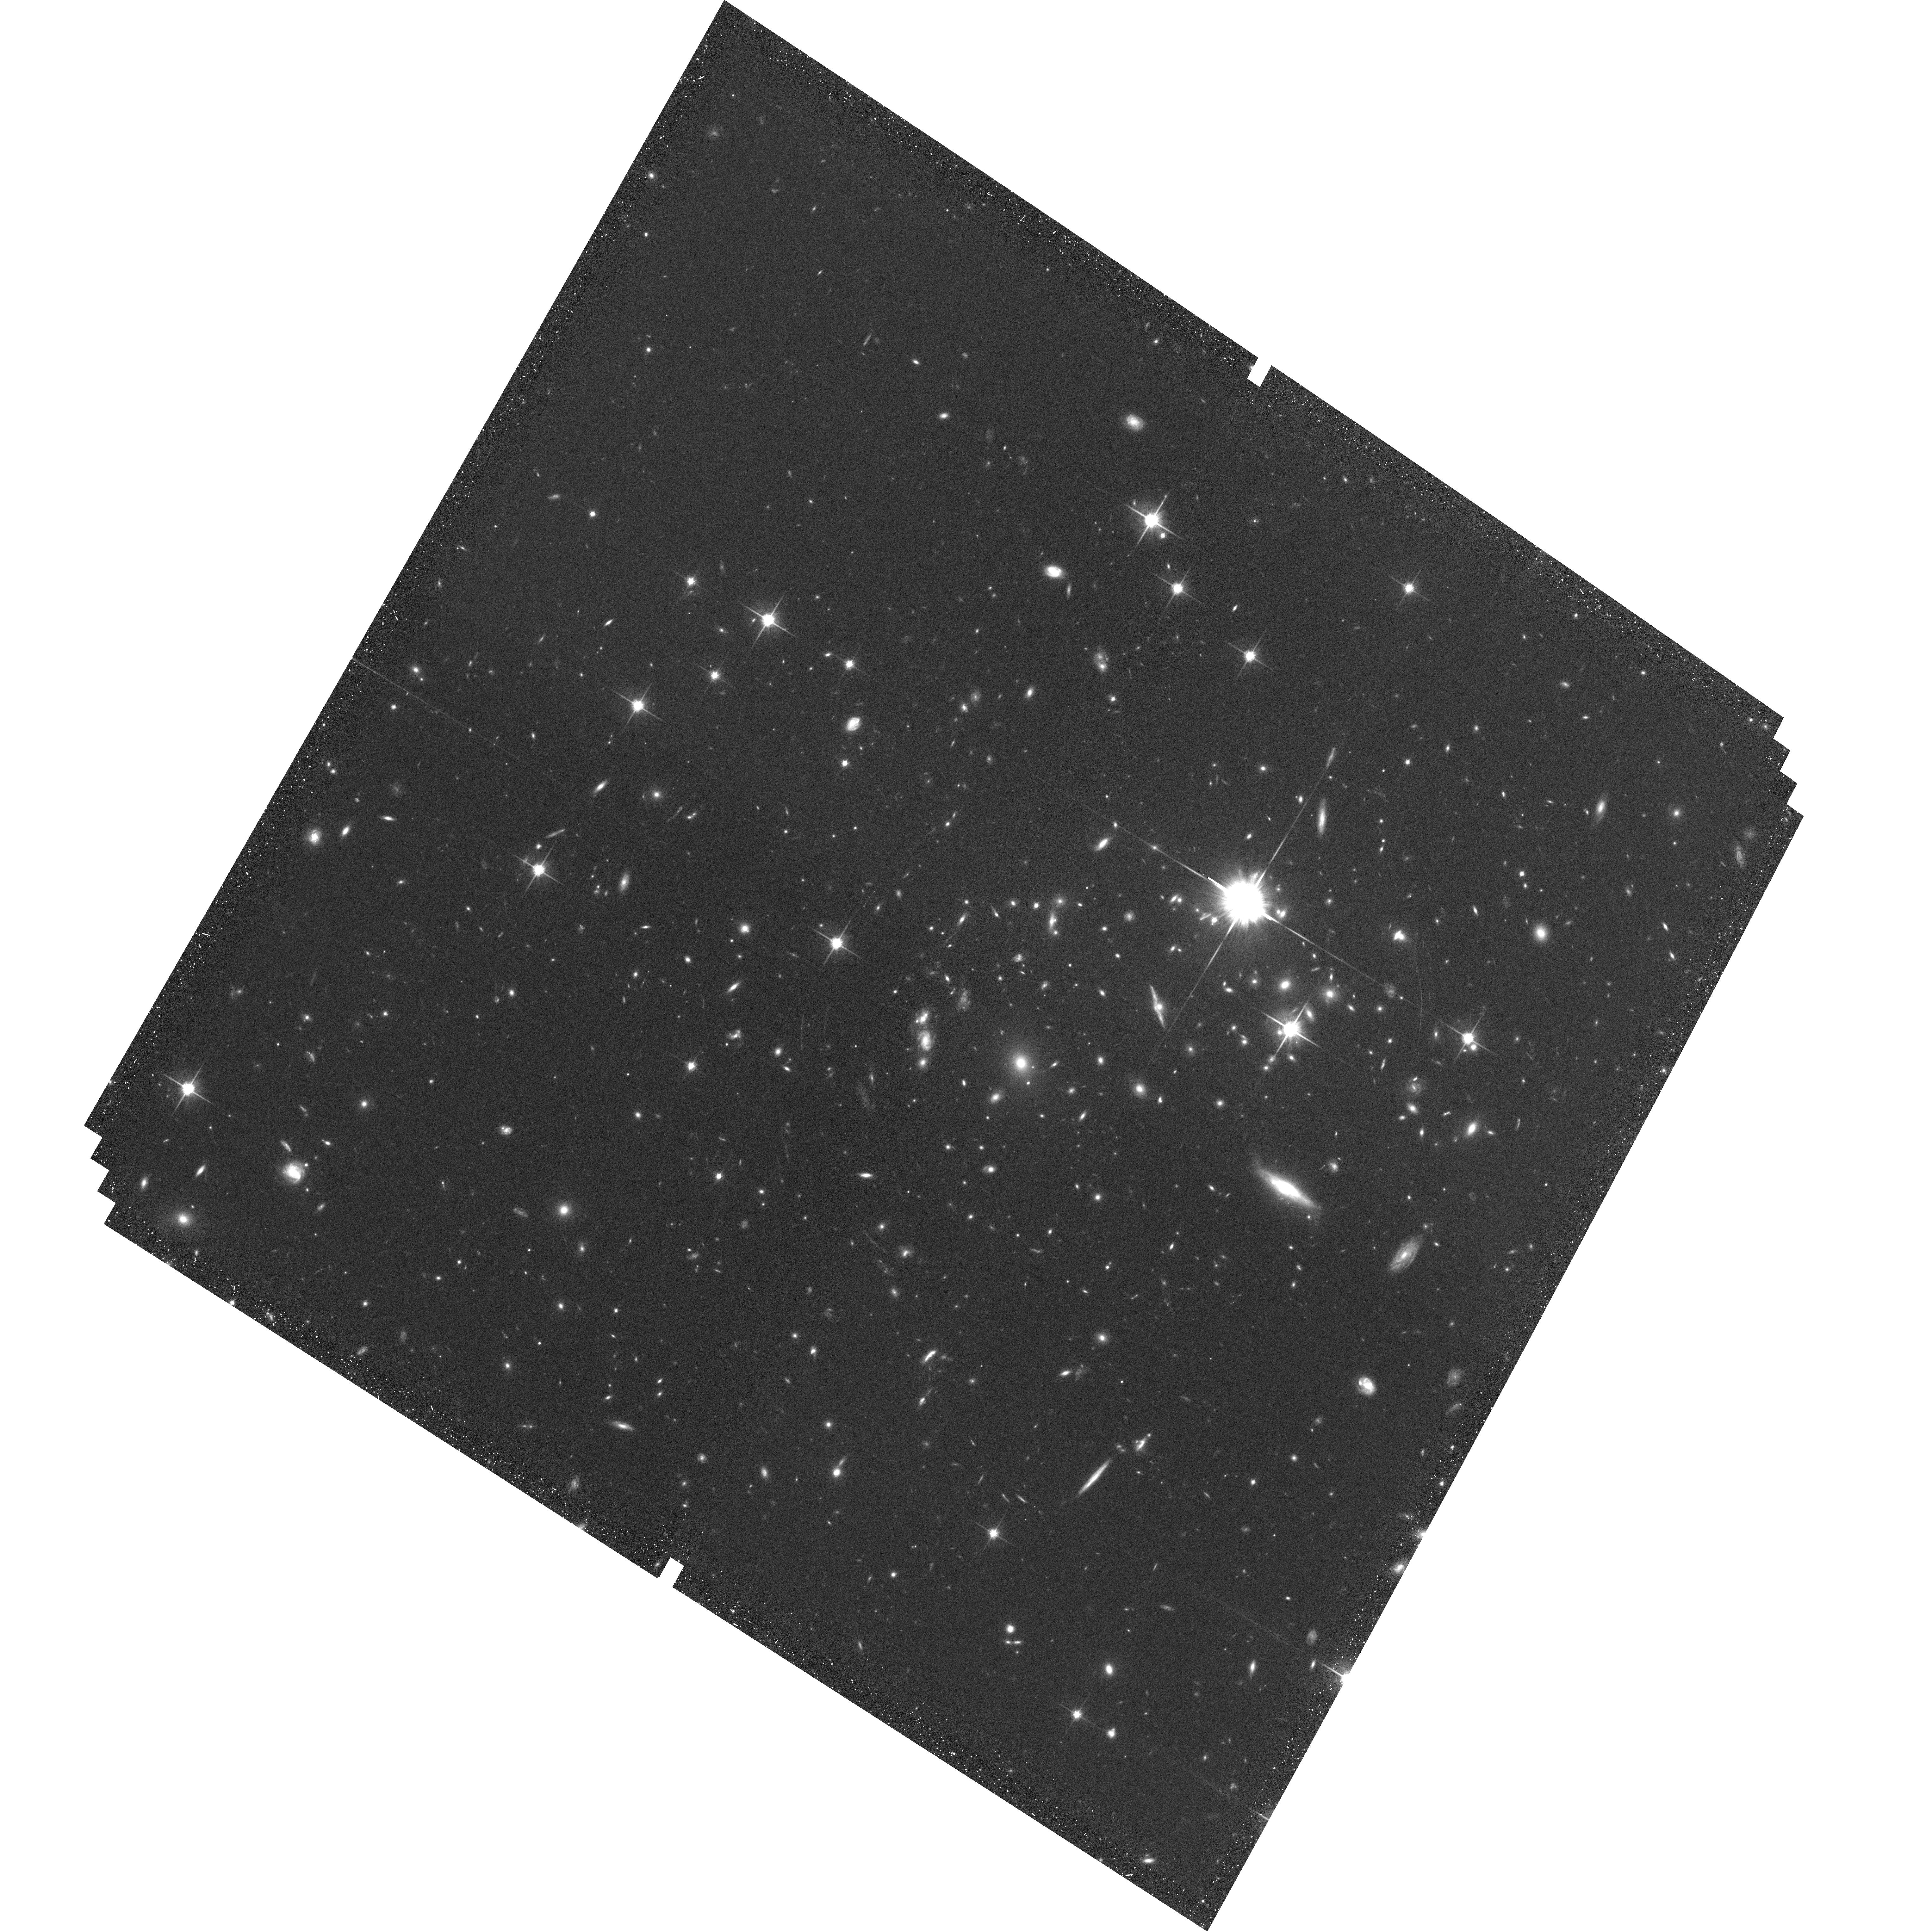
Target: MACSJ0744+3927
Instrument: ACS/WFC
Filter: F814W
Exposure: 35 min
Observation ID: hst_10793_05_acs_wfc_f814w_j9oi05

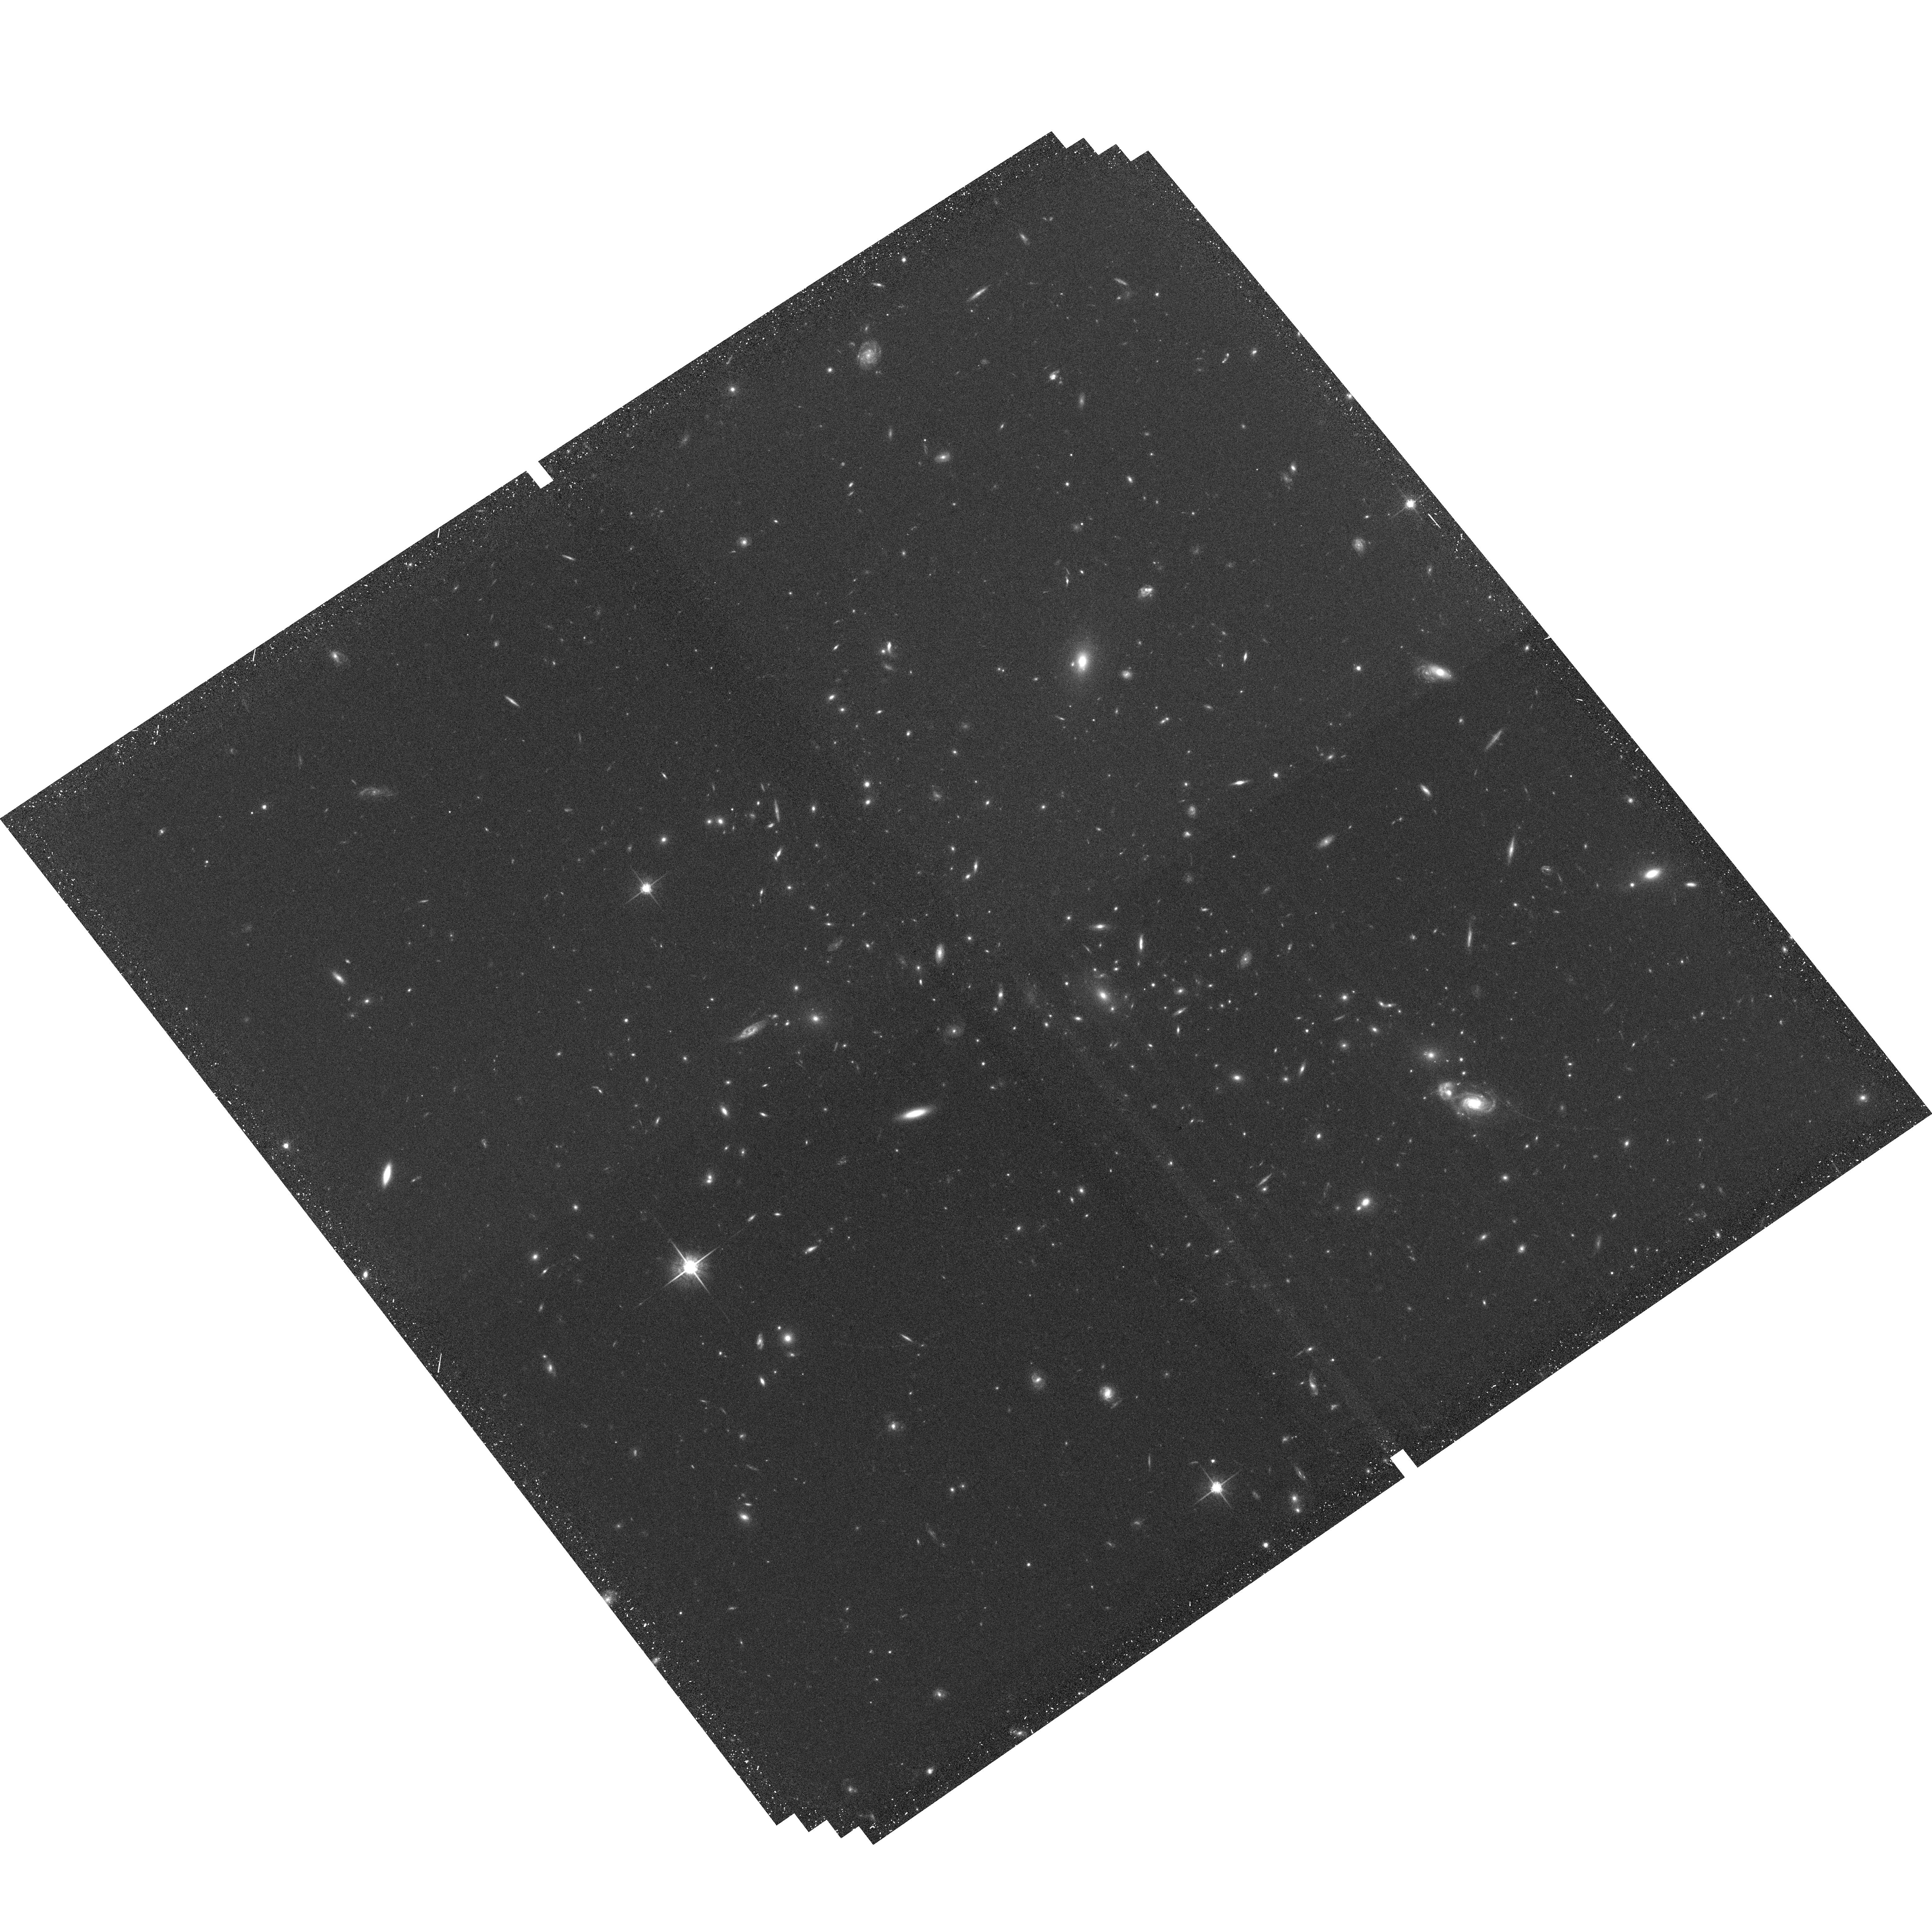
Target: MS1054.4-0321
Instrument: ACS/WFC
Filter: F775W
Exposure: 34 min
Observation ID: hst_10793_12_acs_wfc_f775w_j9oi12

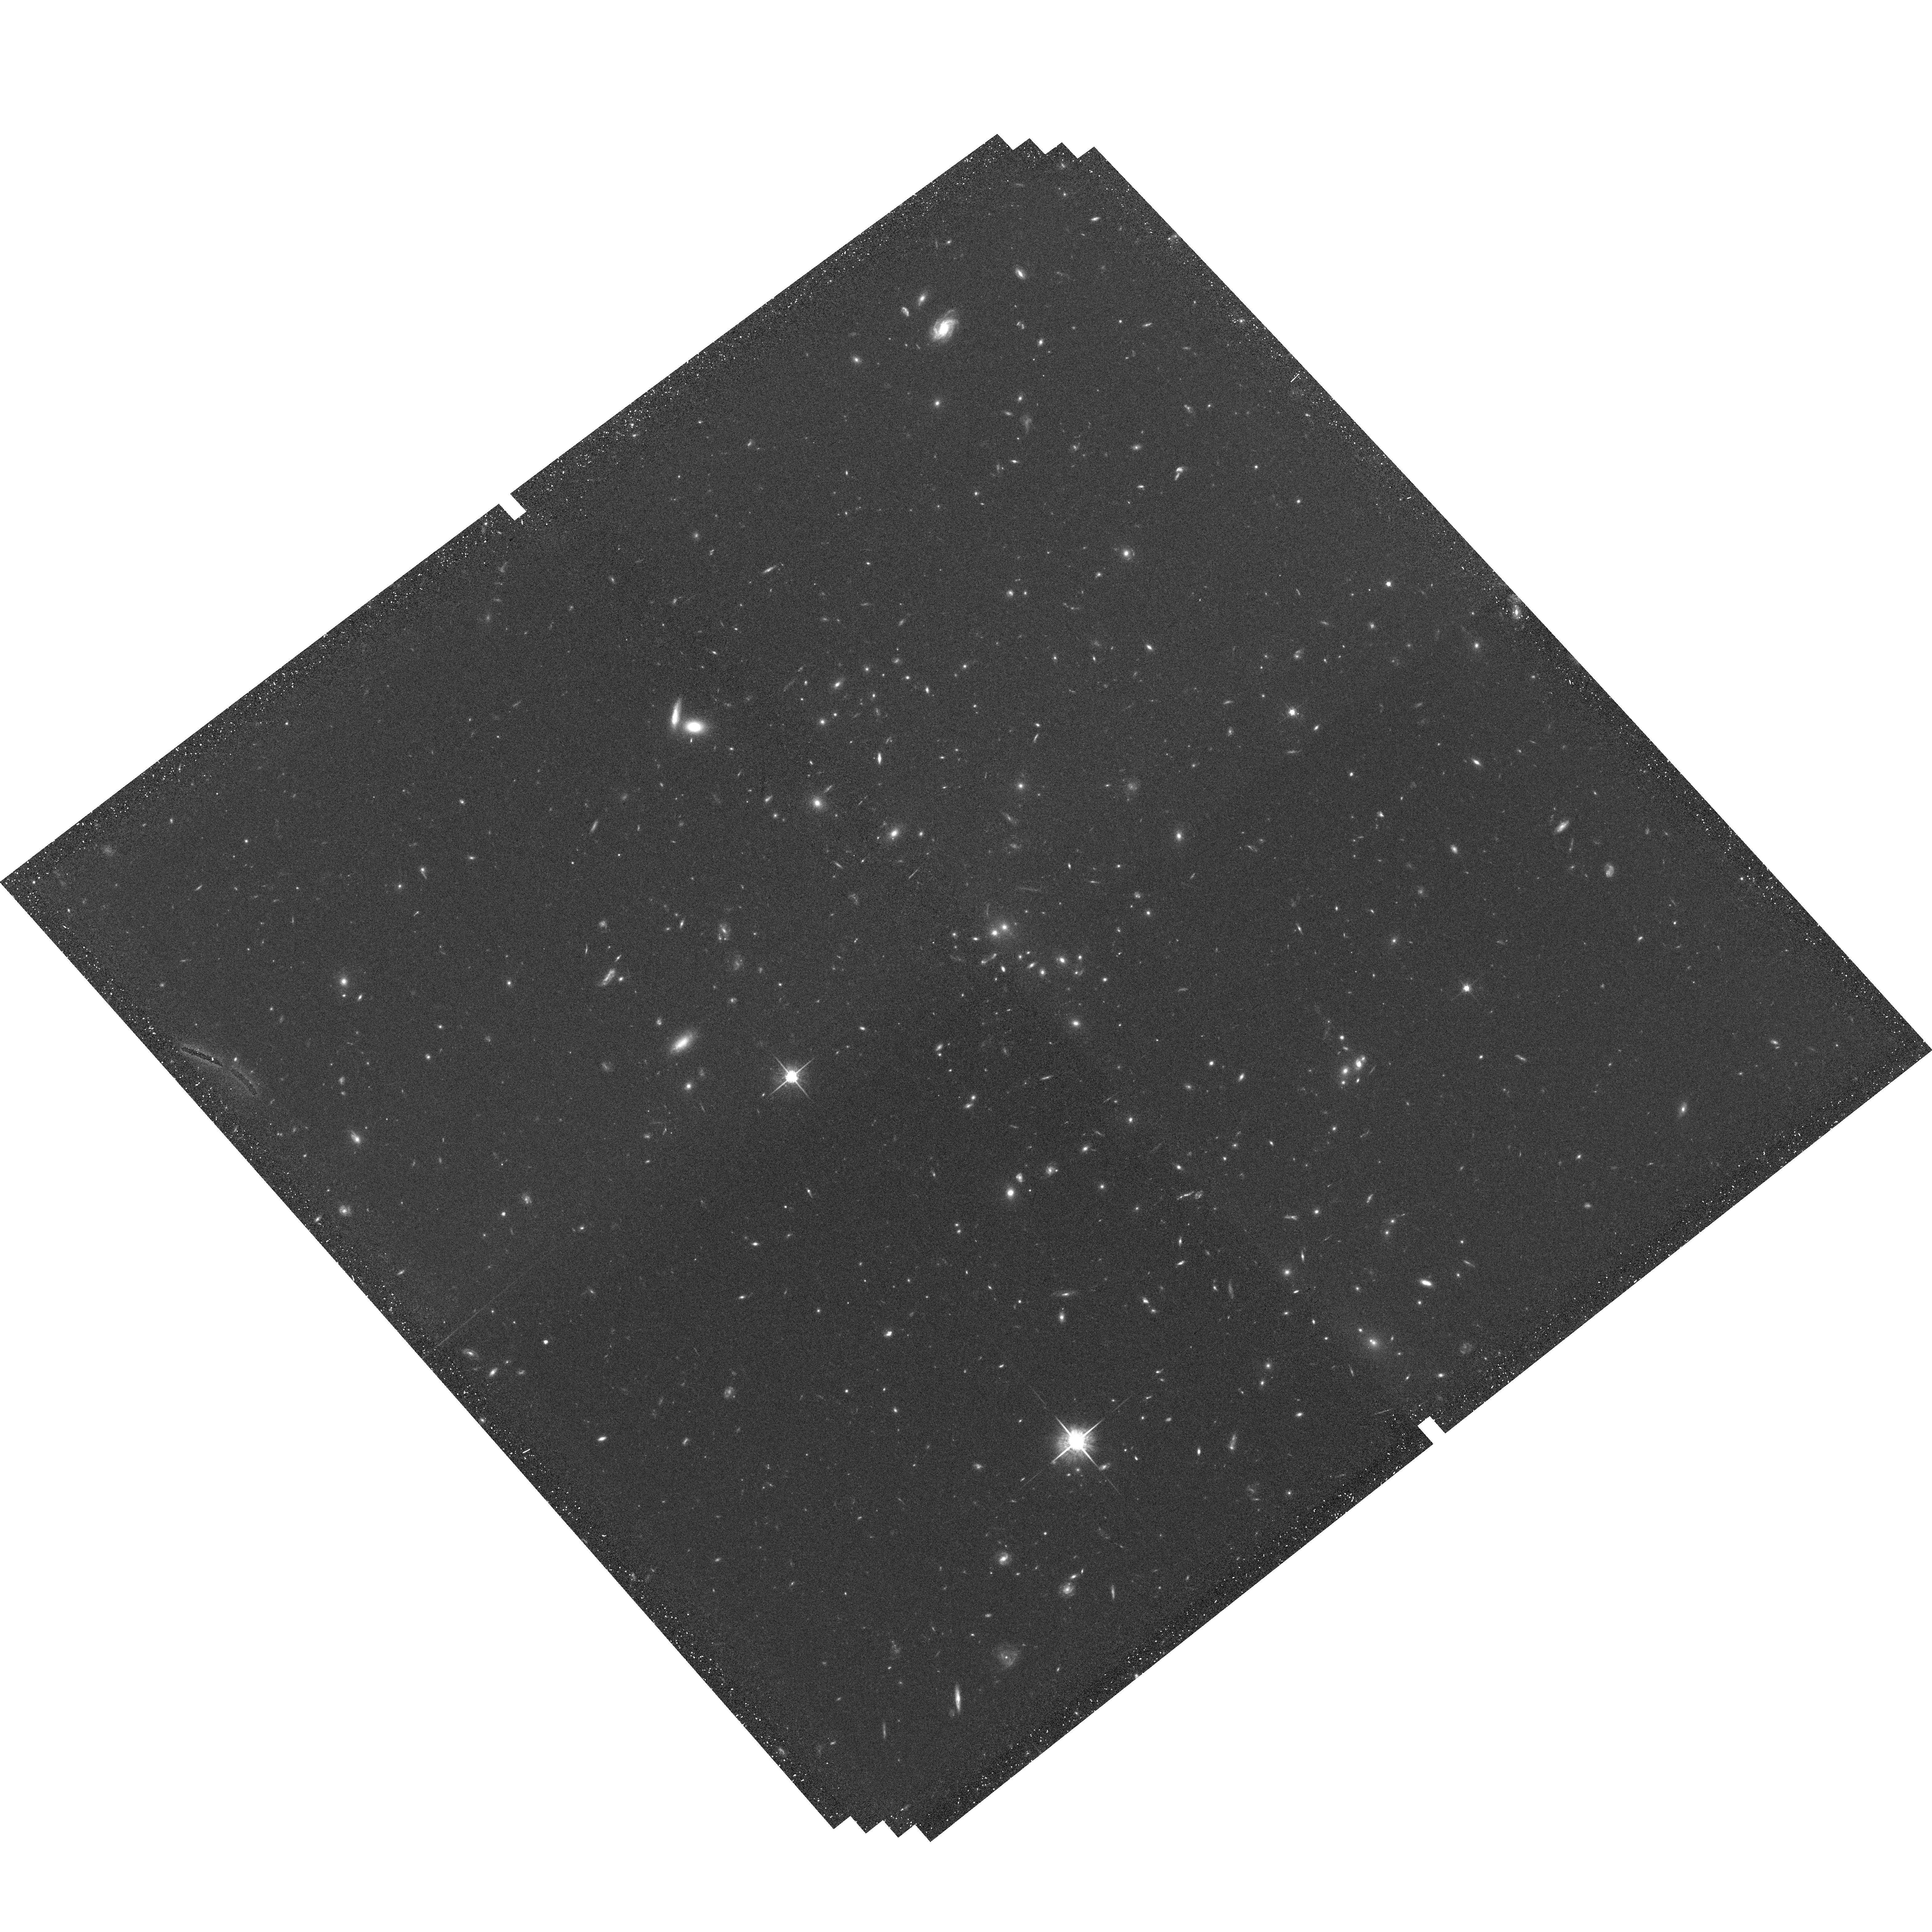
Target: CL0152-1357
Instrument: ACS/WFC
Filter: F775W
Exposure: 35 min
Observation ID: hst_10793_15_acs_wfc_f775w_j9oi15

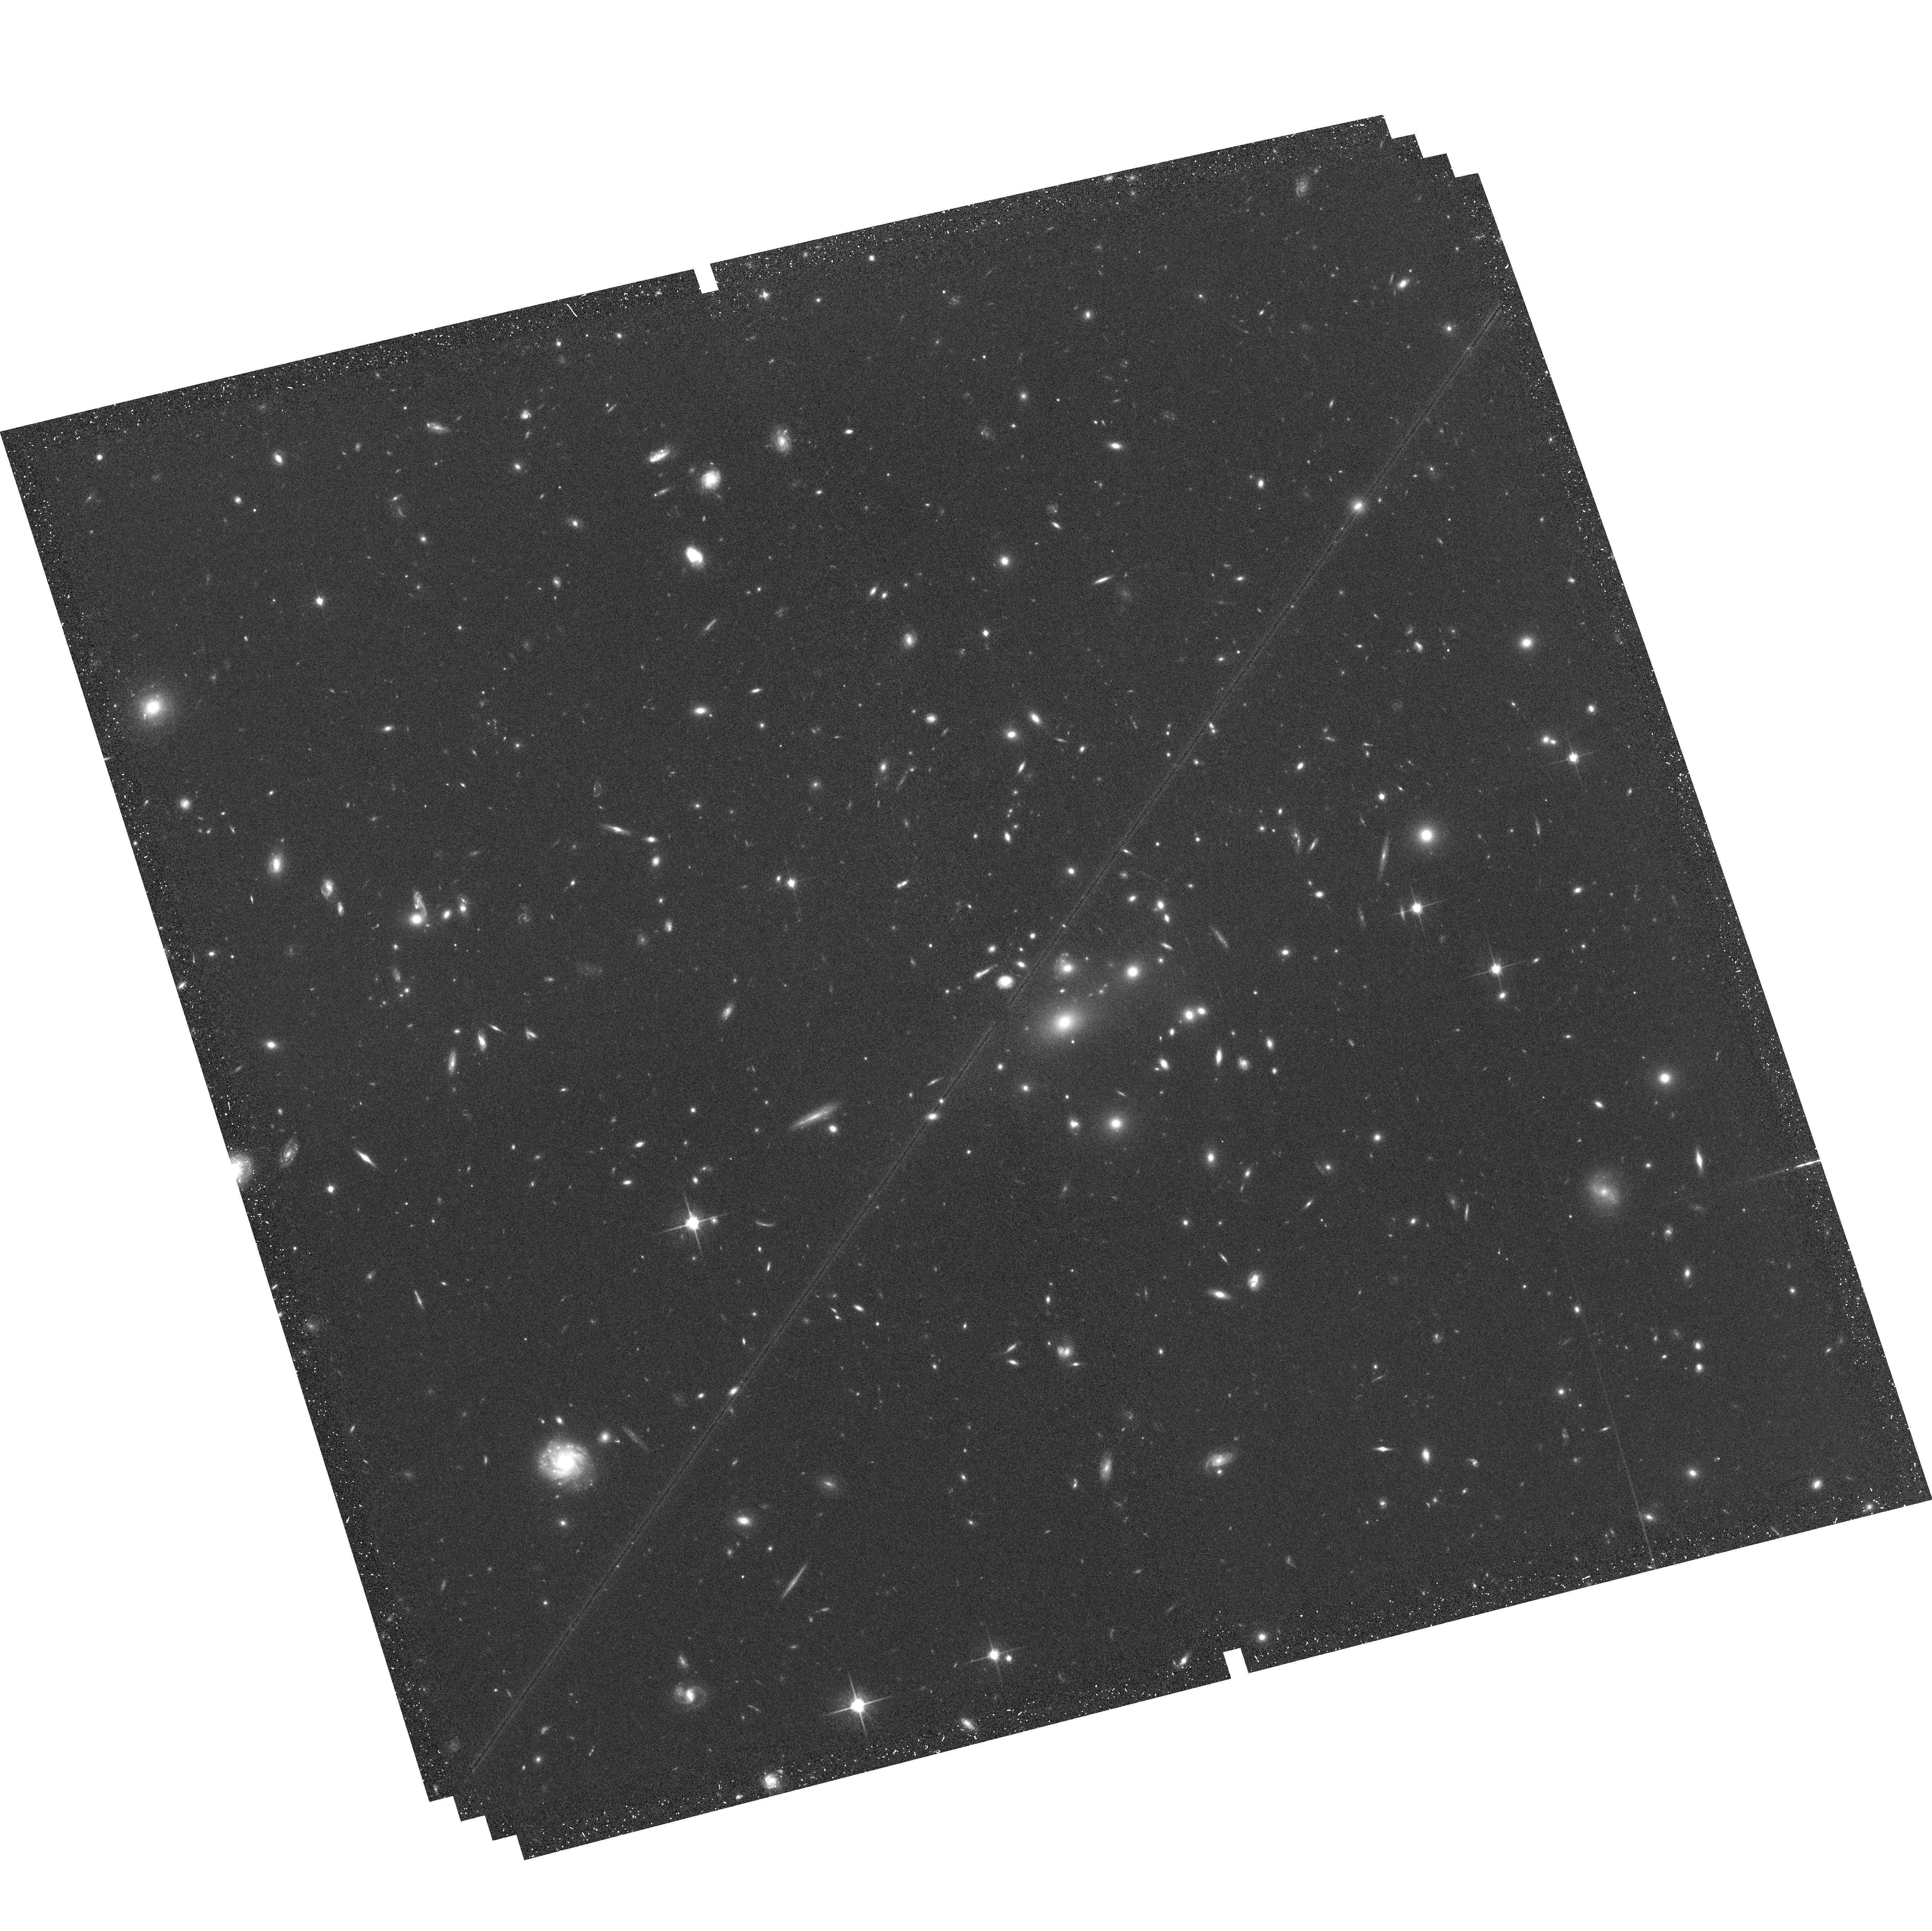
Target: MACSJ0911+1746
Instrument: ACS/WFC
Filter: F814W
Exposure: 35 min
Observation ID: hst_10793_06_acs_wfc_f814w_j9oi06

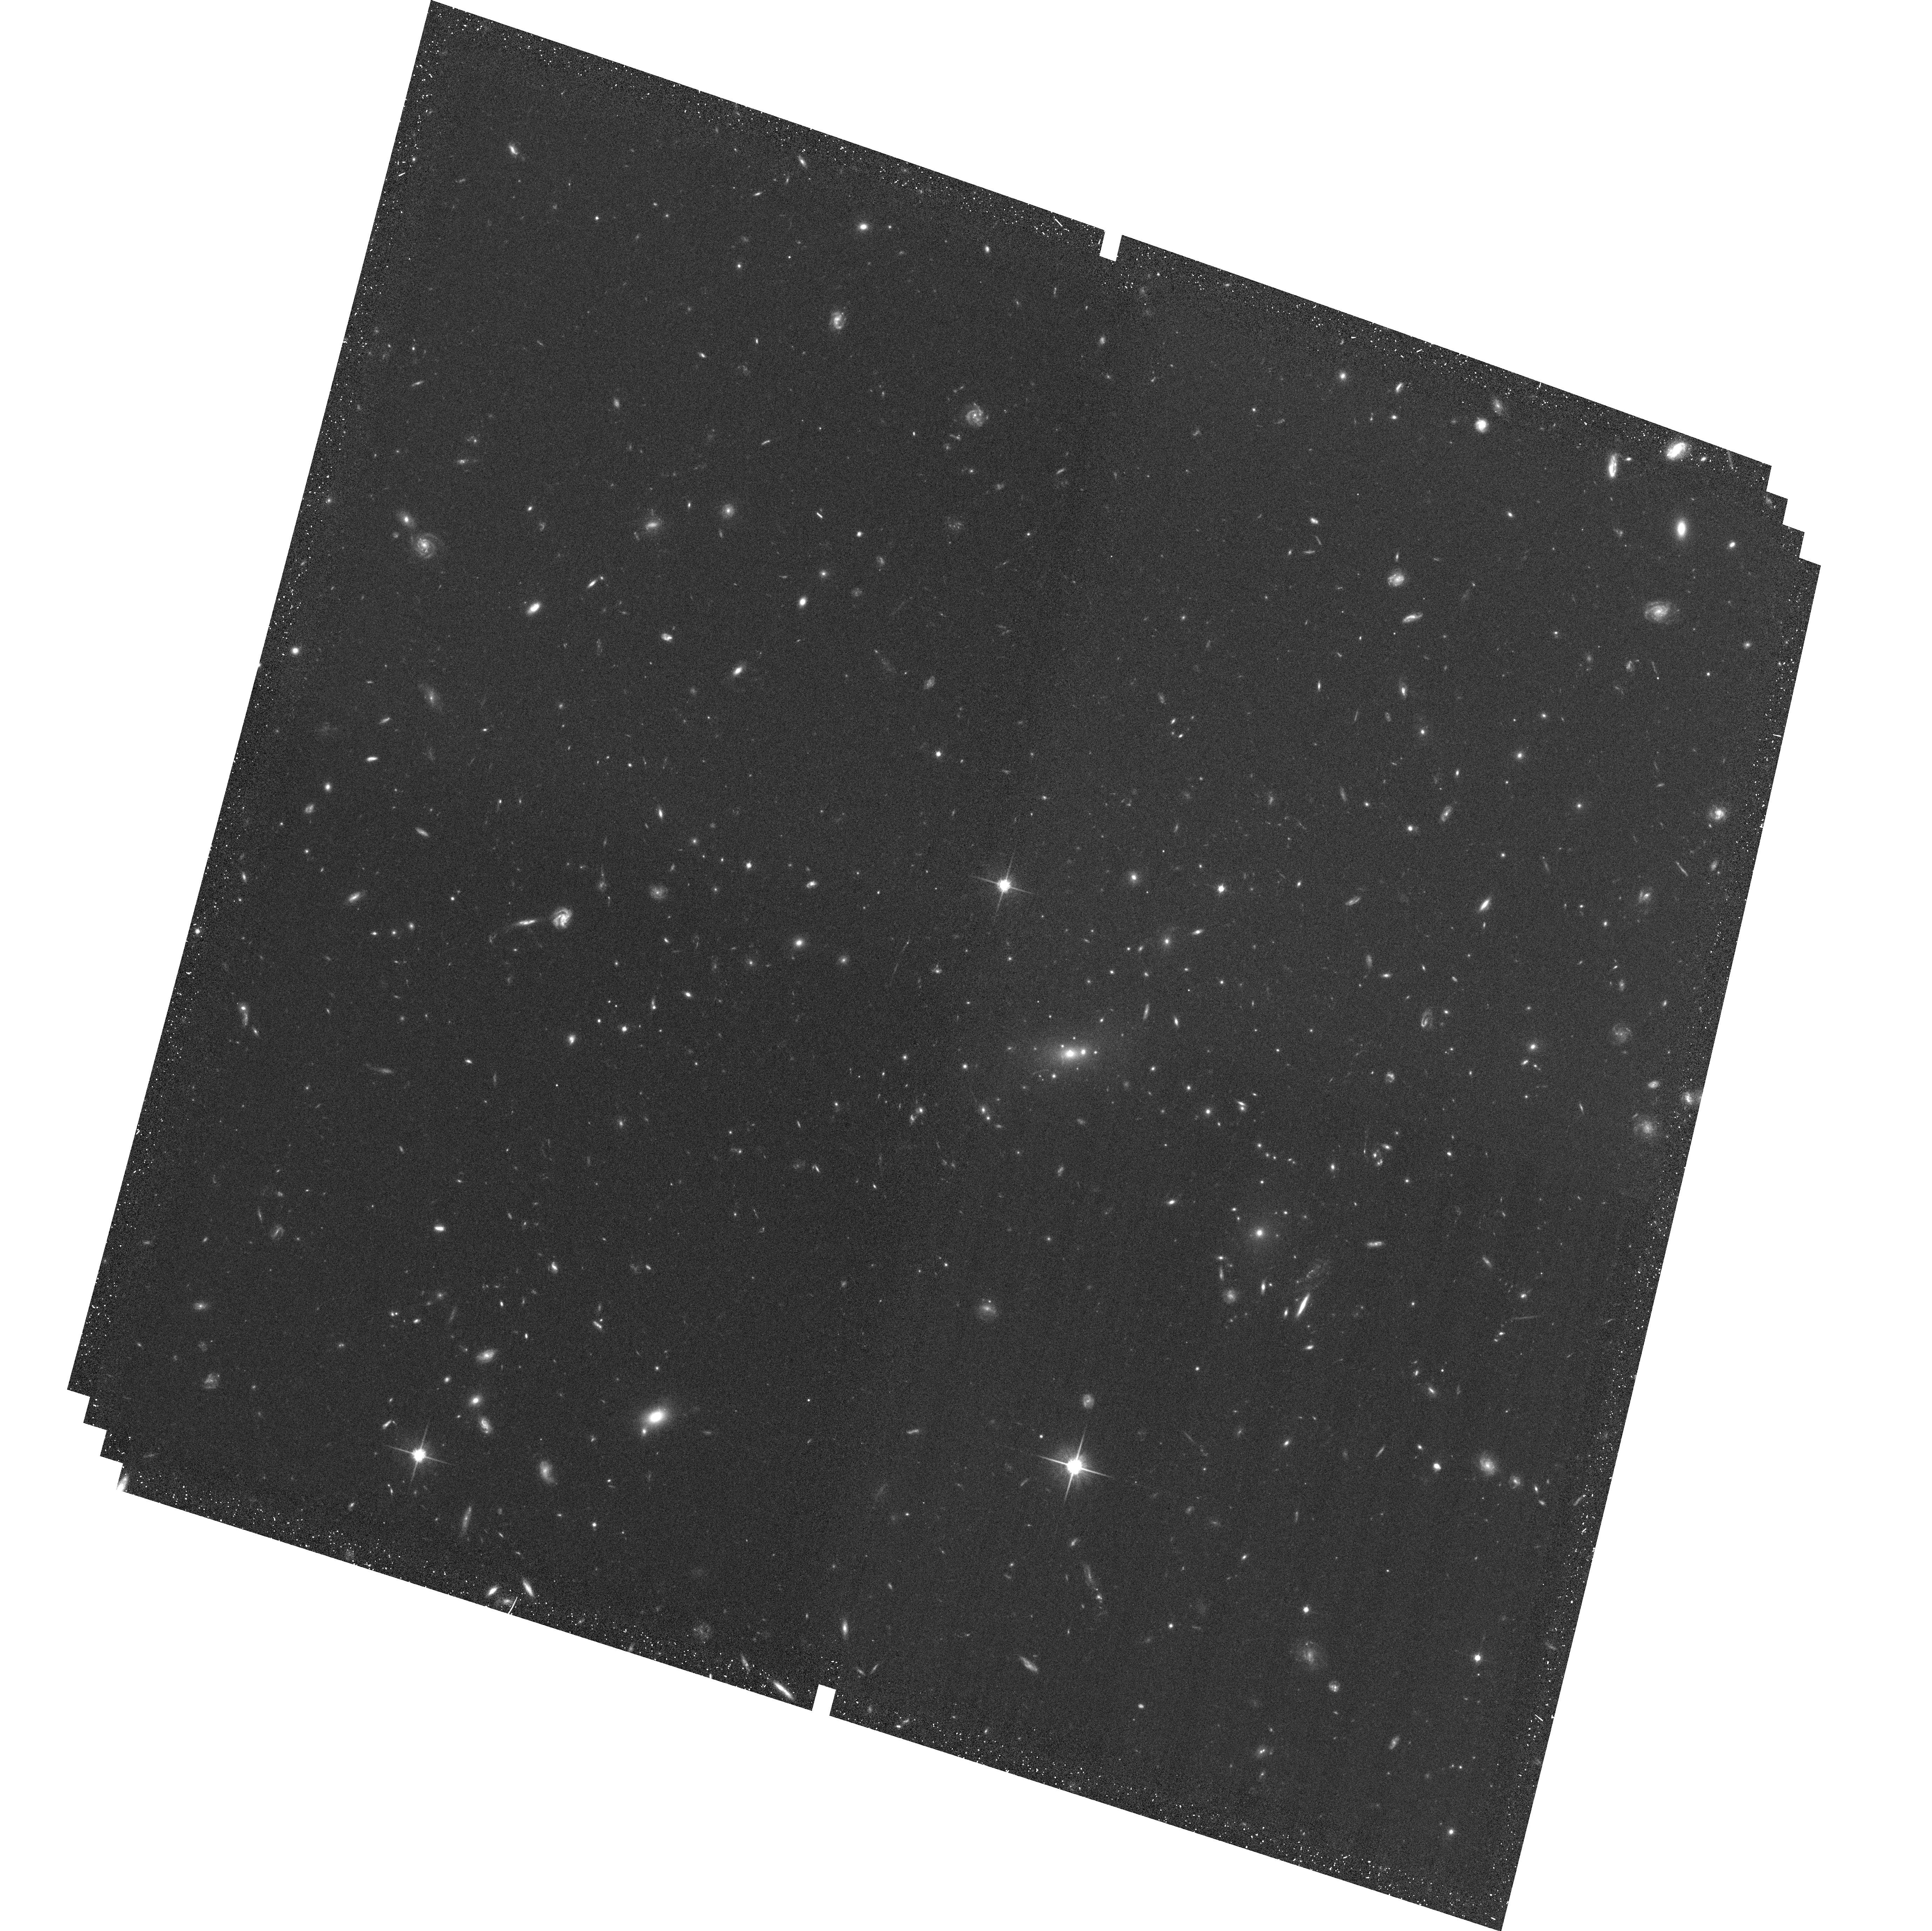
Target: CLJ1226.9+3332
Instrument: ACS/WFC
Filter: F814W
Exposure: 35 min
Observation ID: hst_10793_11_acs_wfc_f814w_j9oi11

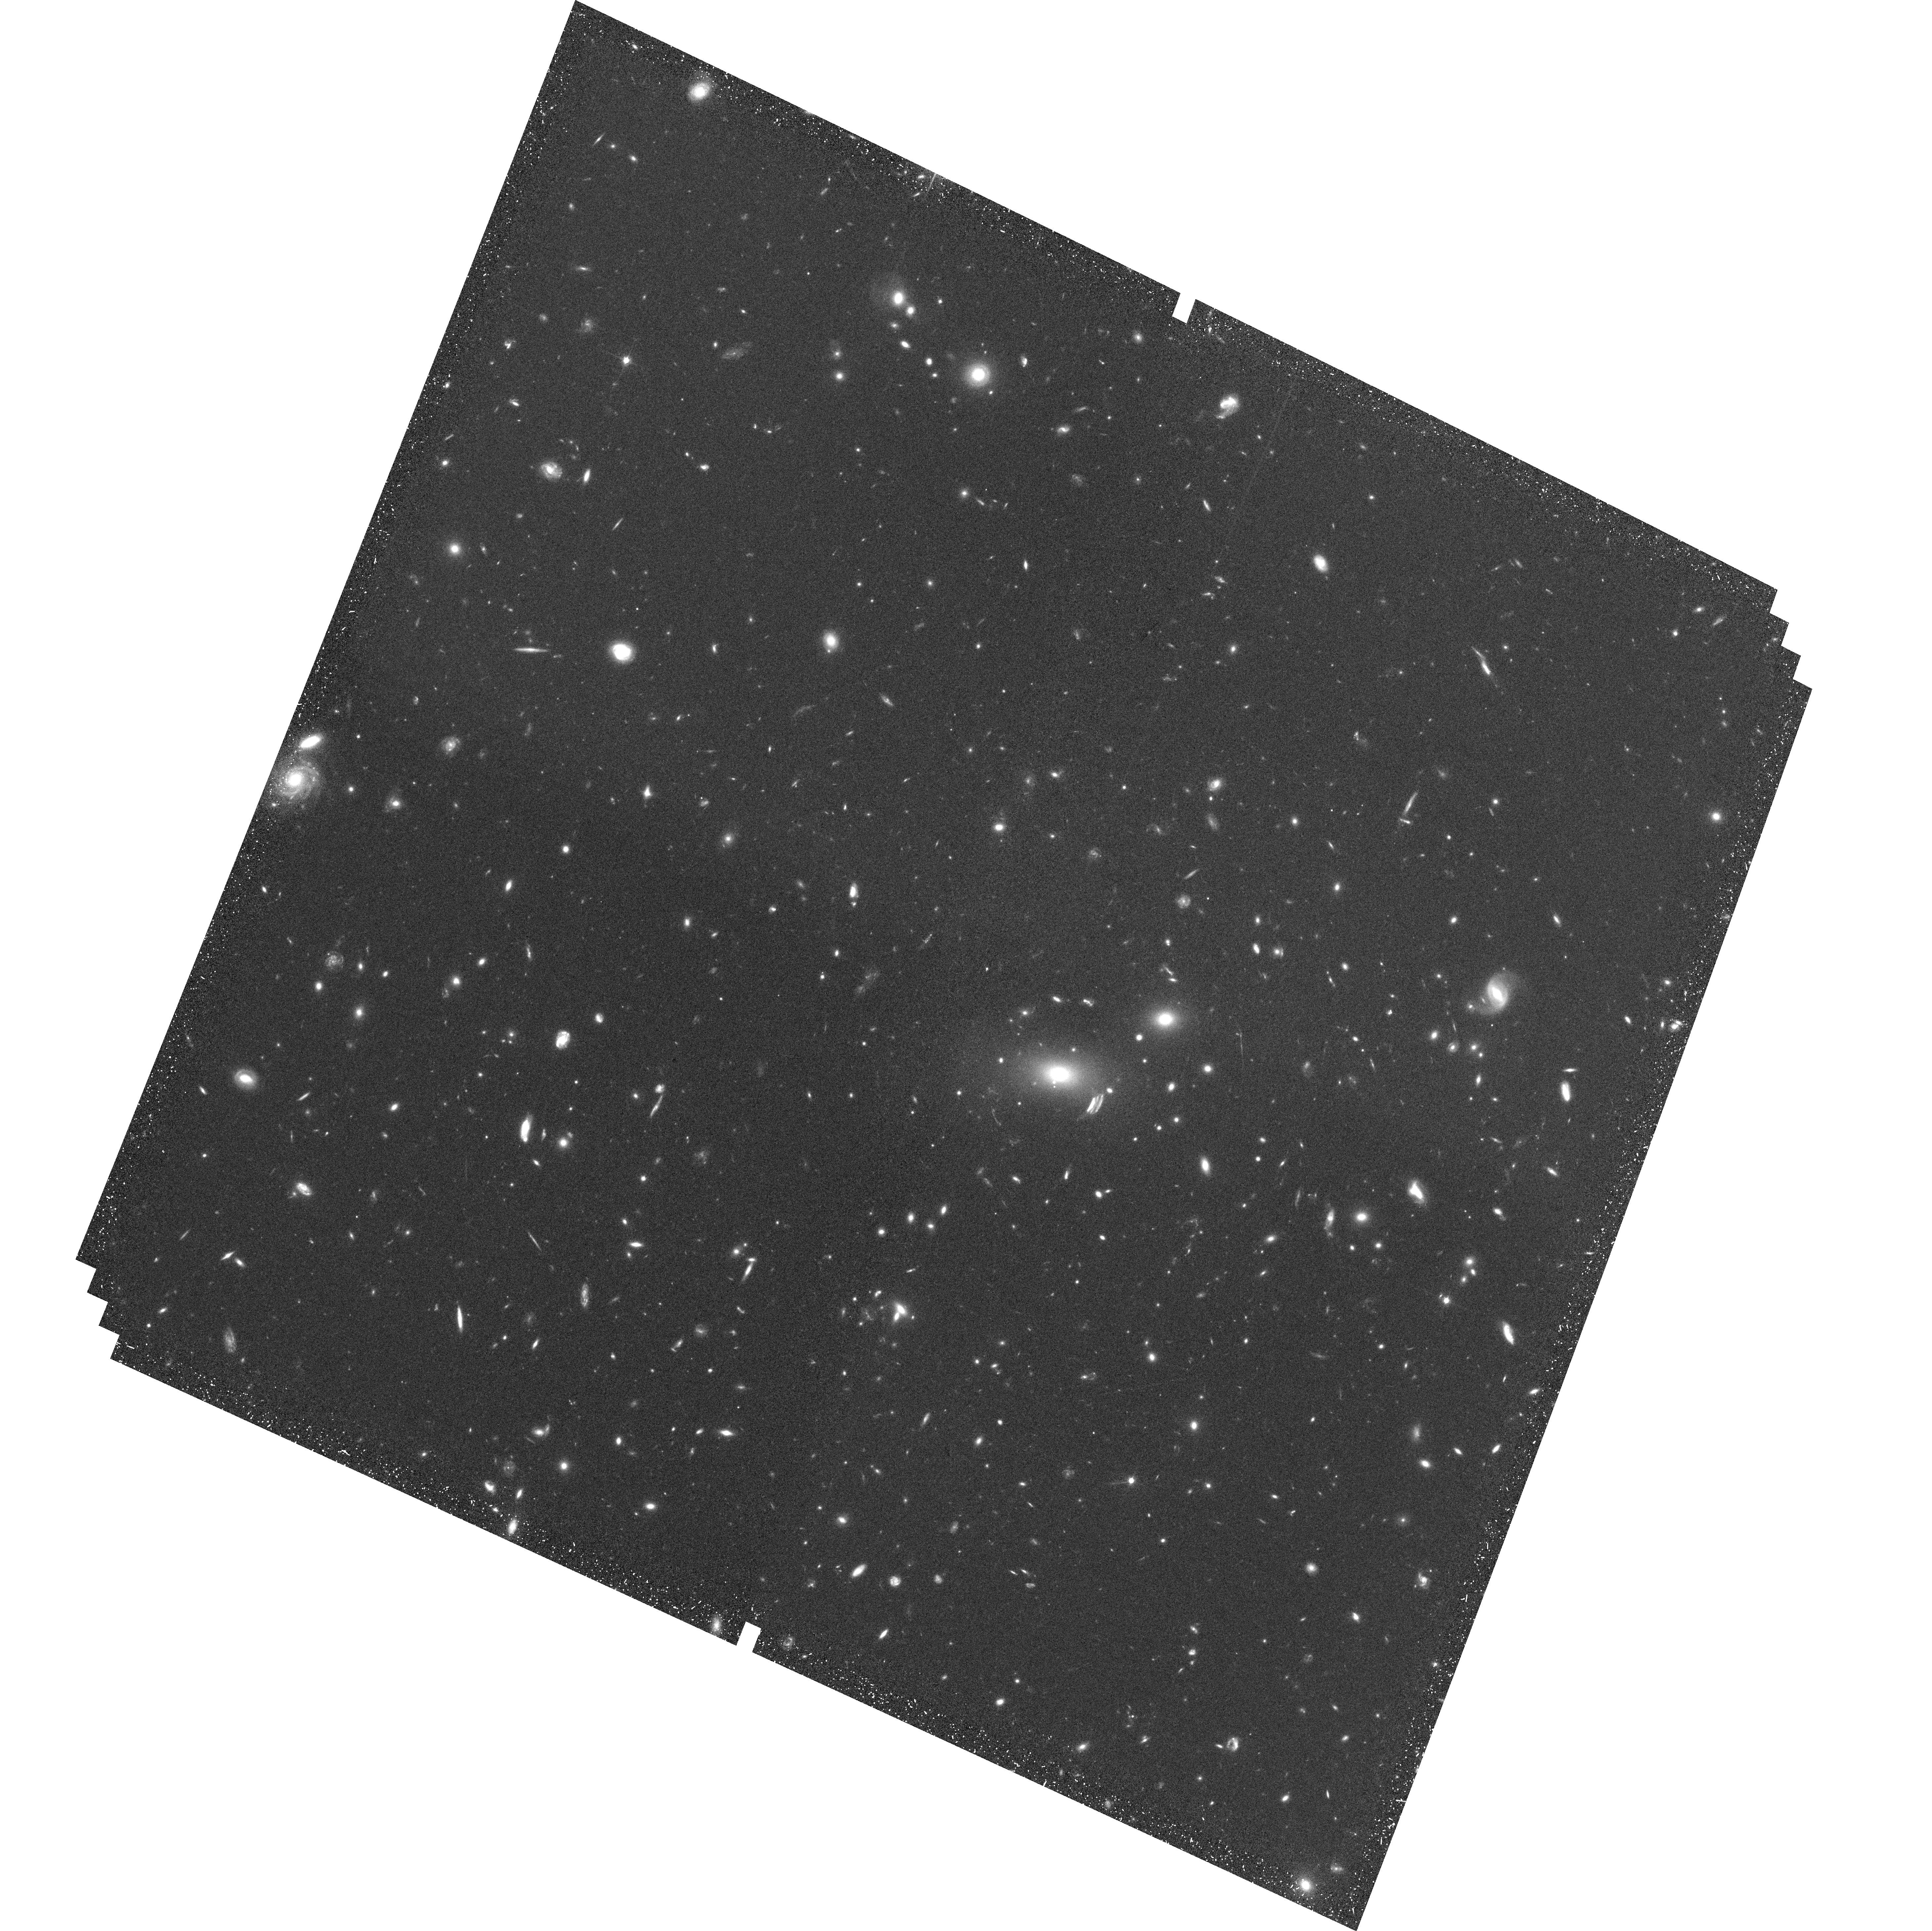
Target: MACSJ0257-2325
Instrument: ACS/WFC
Filter: F814W
Exposure: 35 min
Observation ID: hst_10793_02_acs_wfc_f814w_j9oi02

A Survey for Supernovae in Massive High-Redshift Clusters (PI: Gal-Yam, Avishay)

We propose to continue our ongoing program designed to measure, to an unprecedented 30% accuracy, the SN-Ia rate in a sample of massive z=0.5-0.9 galaxy clusters. The SN-Ia rate is a poorly known observable, especially at high z, and in cluster environments. The SN rate and its redshift dependence can serve as powerful discrimiminants for a number of key issues in astrophysics and cosmology. Our observations will: 1. Put clear constraints on the characteristic SN-Ia "delay time, " the typical time between the formation of a stellar population and the explosion of some of its members as SNe-Ia. Such constraints can exclude entire categories of SN-Ia progenitor models, since different models predict different delays. 2. Help resolve the question of the dominant source of the high metallicity in the intracluster medium (ICM) - SNe-Ia, or core-collapse SNe from an early stellar population with a top-heavy IMF, perhaps those population III stars responsible for the early re-ionization of the Universe. Since clusters are excellent laboratories for studying enrichment (they generally have a simple star-formation history, and matter cannot leave their deep potentials), the results will be relevant for understanding metal enrichment in general, and the possible role of first generation stars in early Universal enrichment. Observations obtained so far during cycle 14 yield many SNe in our cluster fields, but our follow-up campaign reveals most are not in cluster galaxies. Our interim results indicate a cluster SN rate at the very low end of the range considered, and its accuracy is limited by the small number of cluster SNe. We request additional visits to increase the number of cluster SNe and achieve a measurement that is not limited by Poisson errors. A detailed progress report is included.